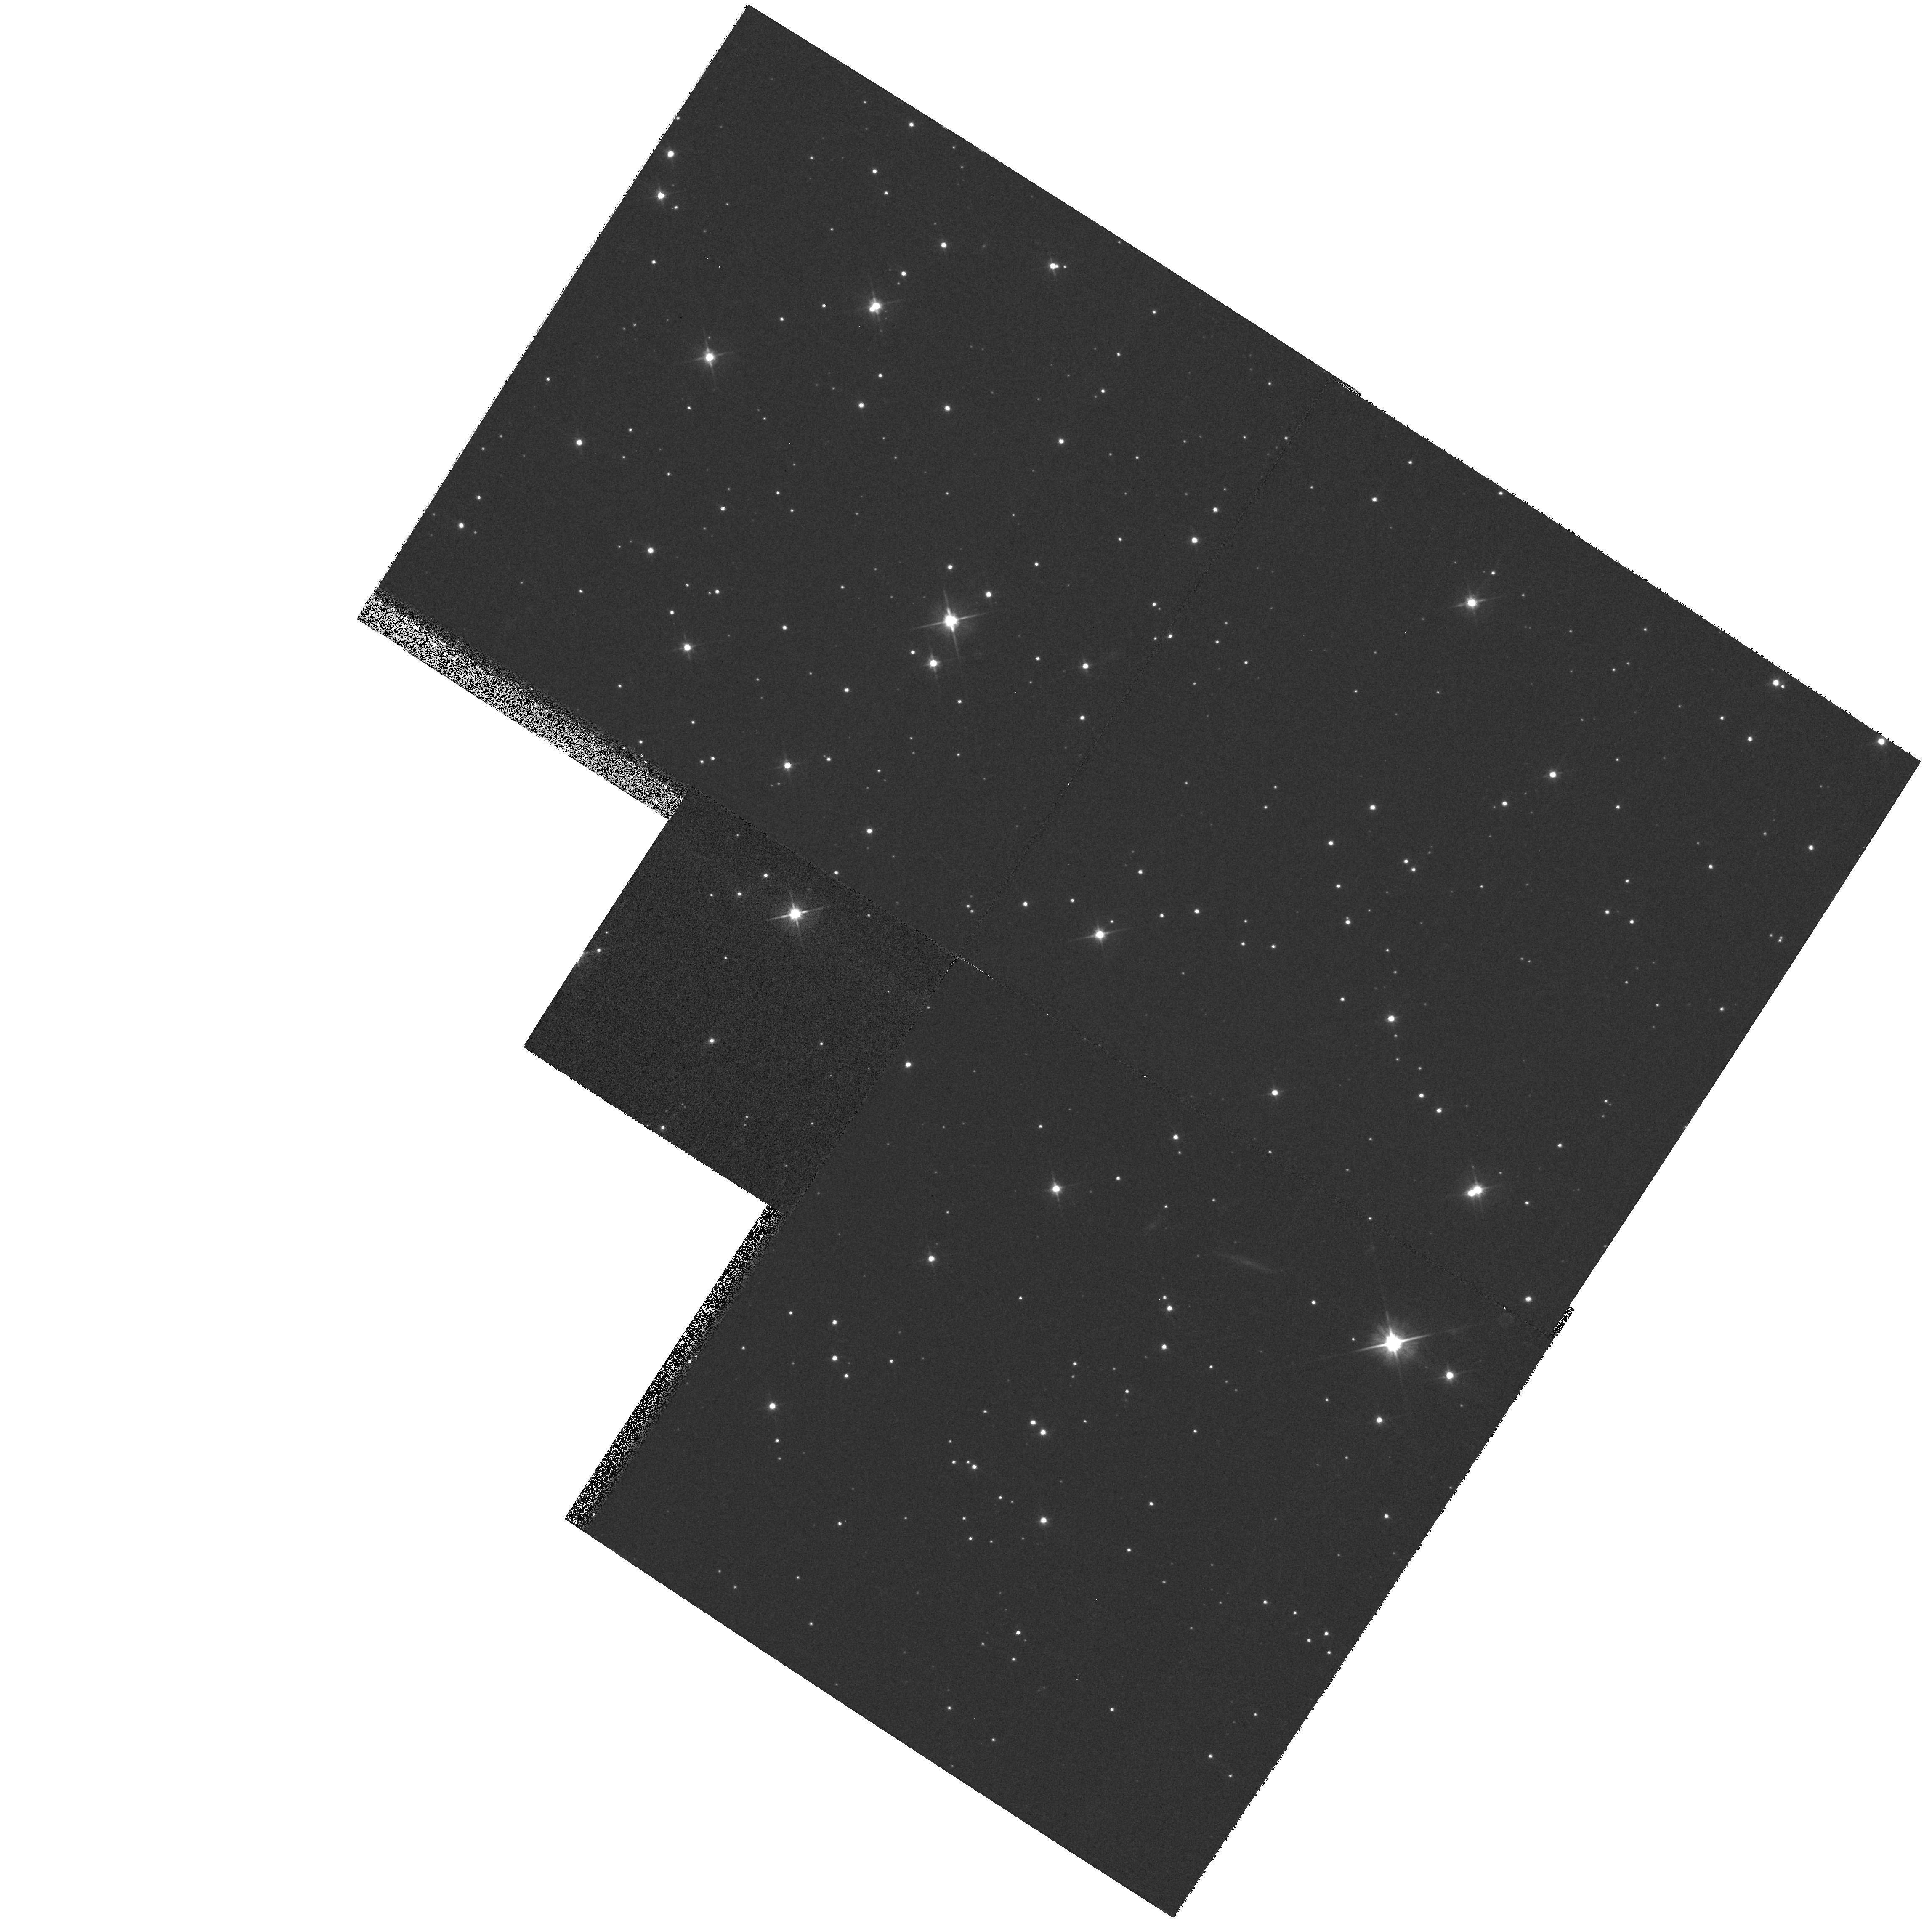
Target: SAND3
Instrument: WFPC2/PC
Filter: F606W
Exposure: 7 min
Observation ID: hst_7586_01_wfpc2_pc_f606w_u4xh01

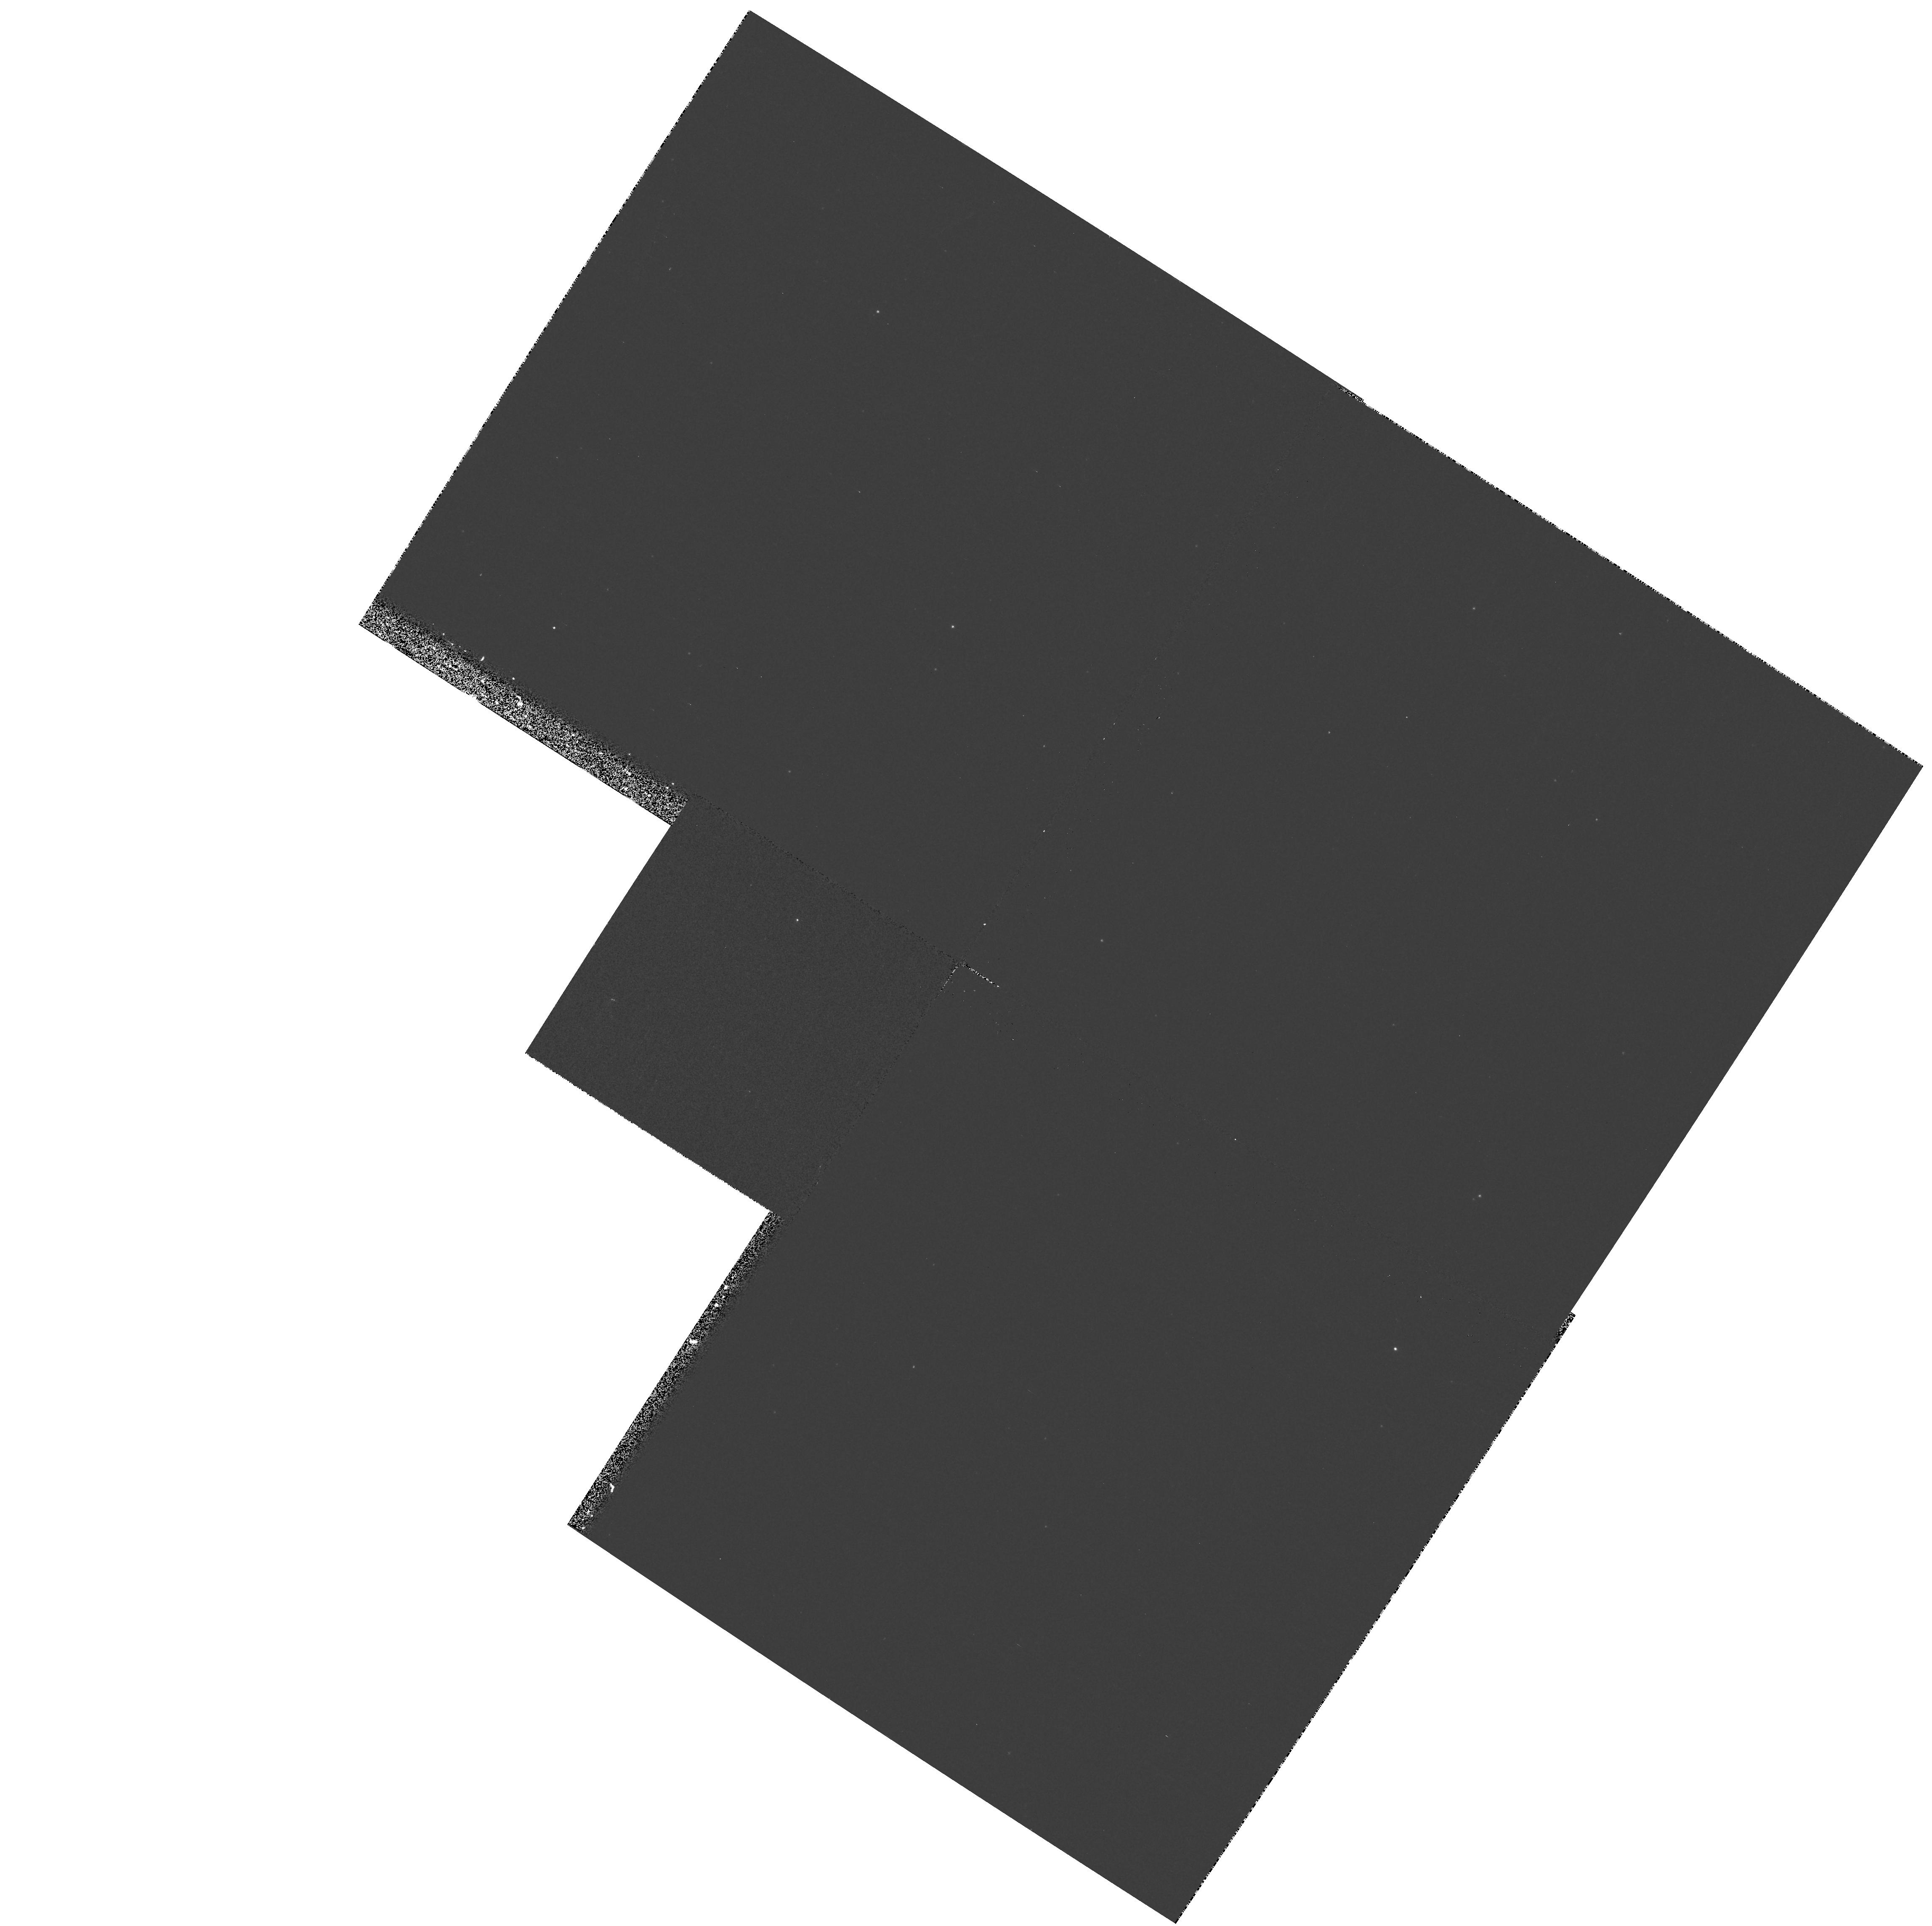
Target: SAND3
Instrument: WFPC2/PC
Filter: F300W
Exposure: 8 min
Observation ID: hst_7586_01_wfpc2_pc_f300w_u4xh01

ULTRA-HOT NUCLEI AND THEIR SURROUNDING PLANETARY NEBULAE (PI: Boggess, Albert)

UV and optical spectra of hot pre-white dwarfs and white dwarfs, often in planetary nebulae, show emission from ios charactrizing tempeartures far above that of the photosphere. This includes emission from O VII and O VIII, as well as other species. The unusually high ionization emission features suggest a chromosheric-like region around these objects. we will use the specral and imaging capabilities of STIS to observe these objects with the goals of a.) determining what high ionization features are present, b.)map the extended nebular emission, and c.) derive ionization structure at larger distances.